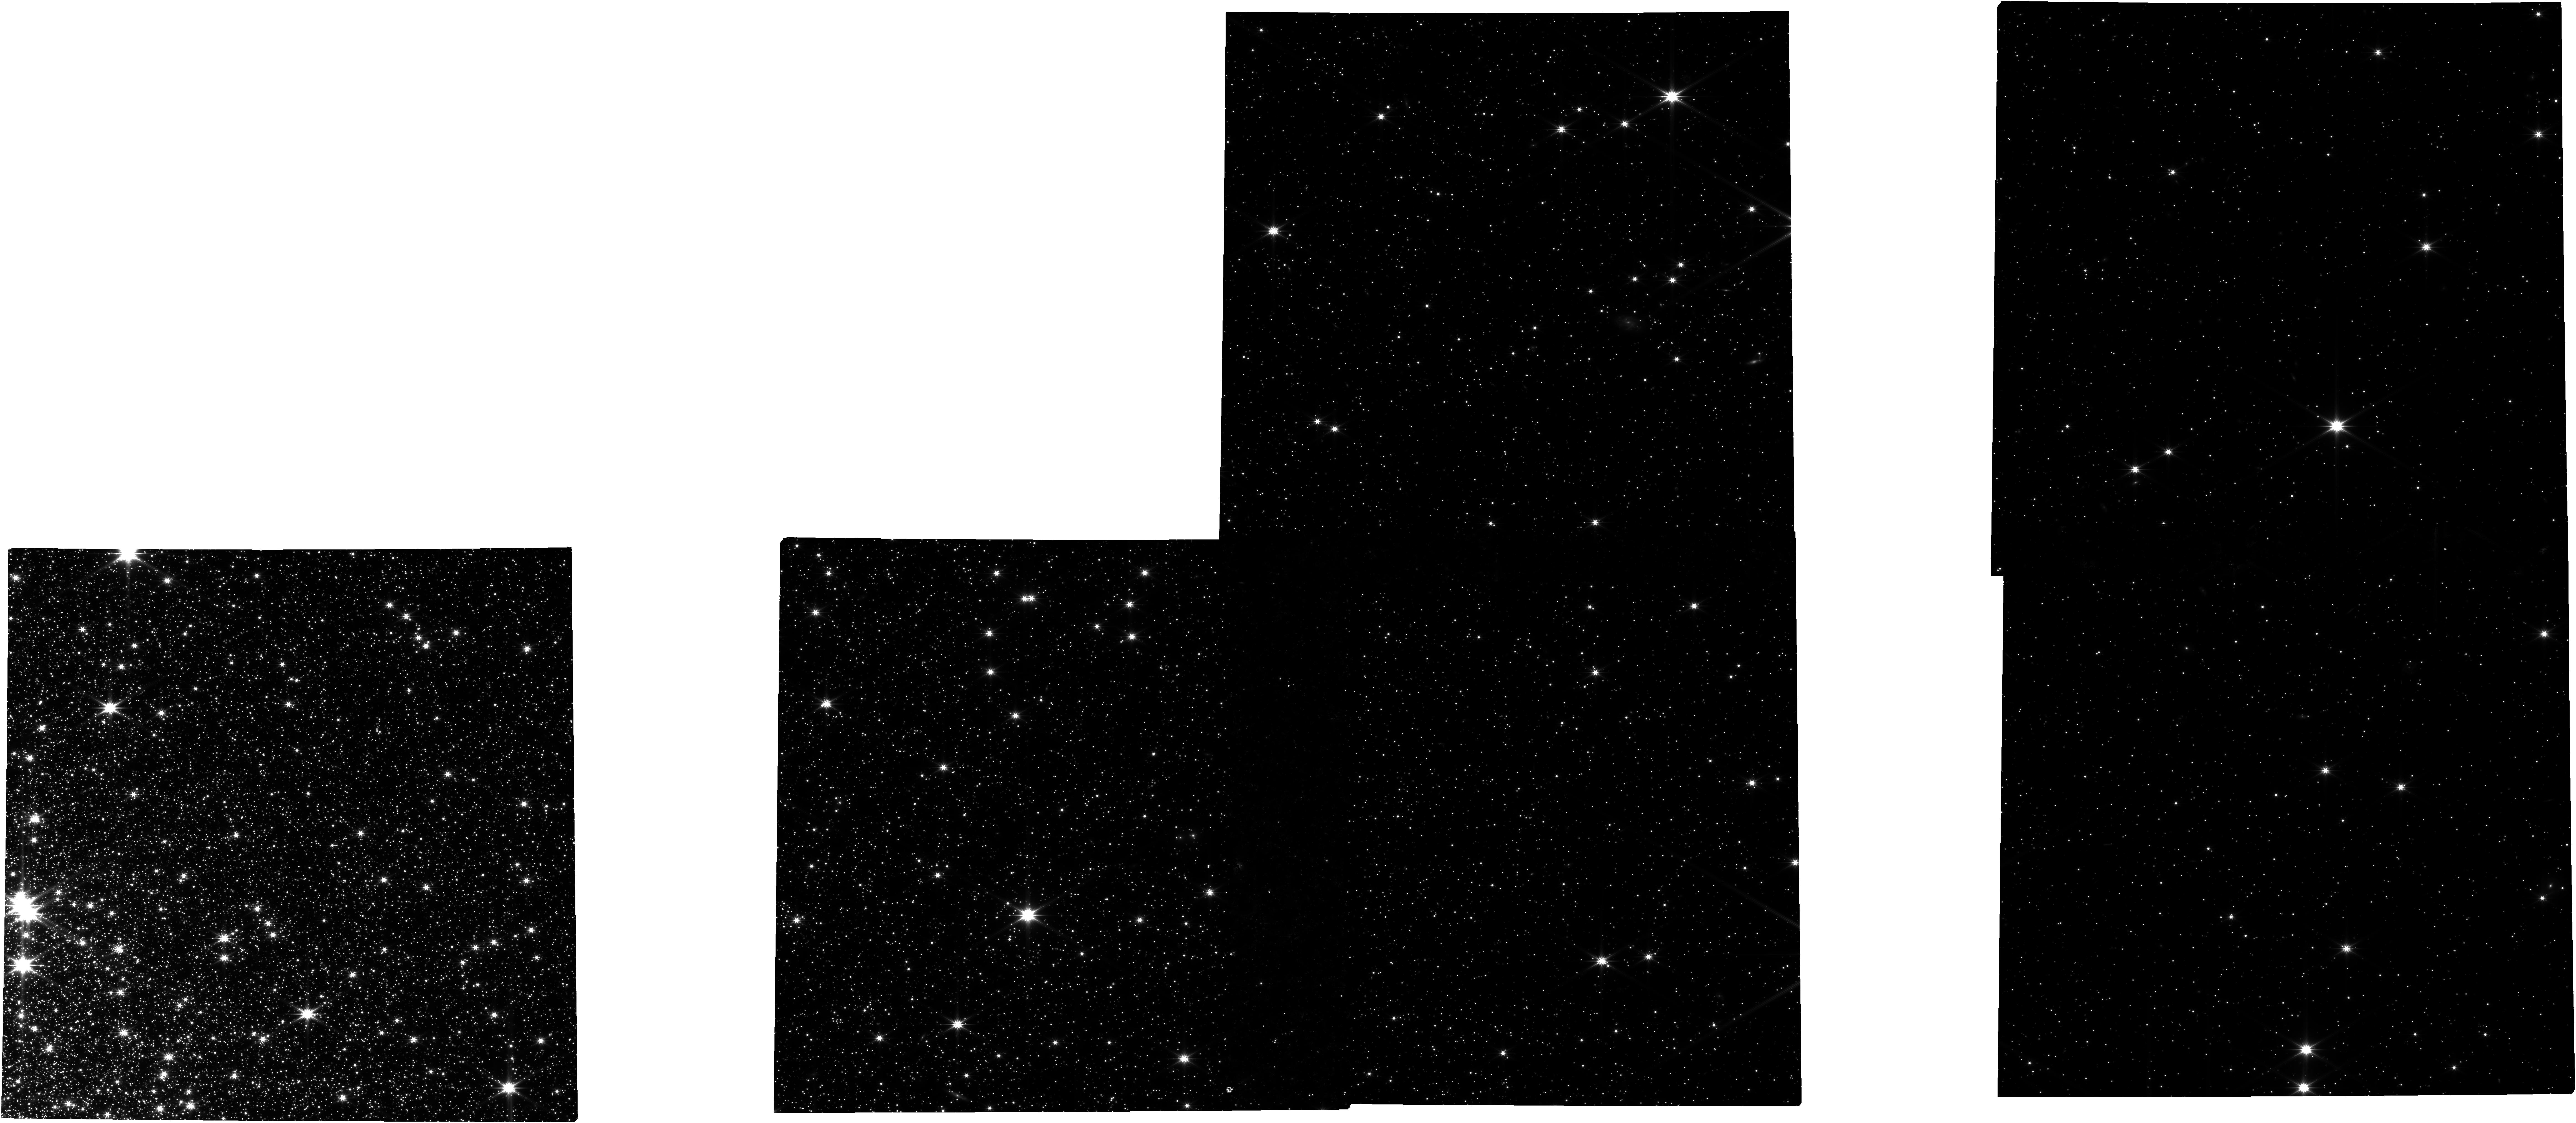
Target: NGC-104
Instrument: NIRCAM
Filter: F322W2
Exposure: 11.2 h
Observation ID: jw02559-o001_t001_nircam_clear-f322w2

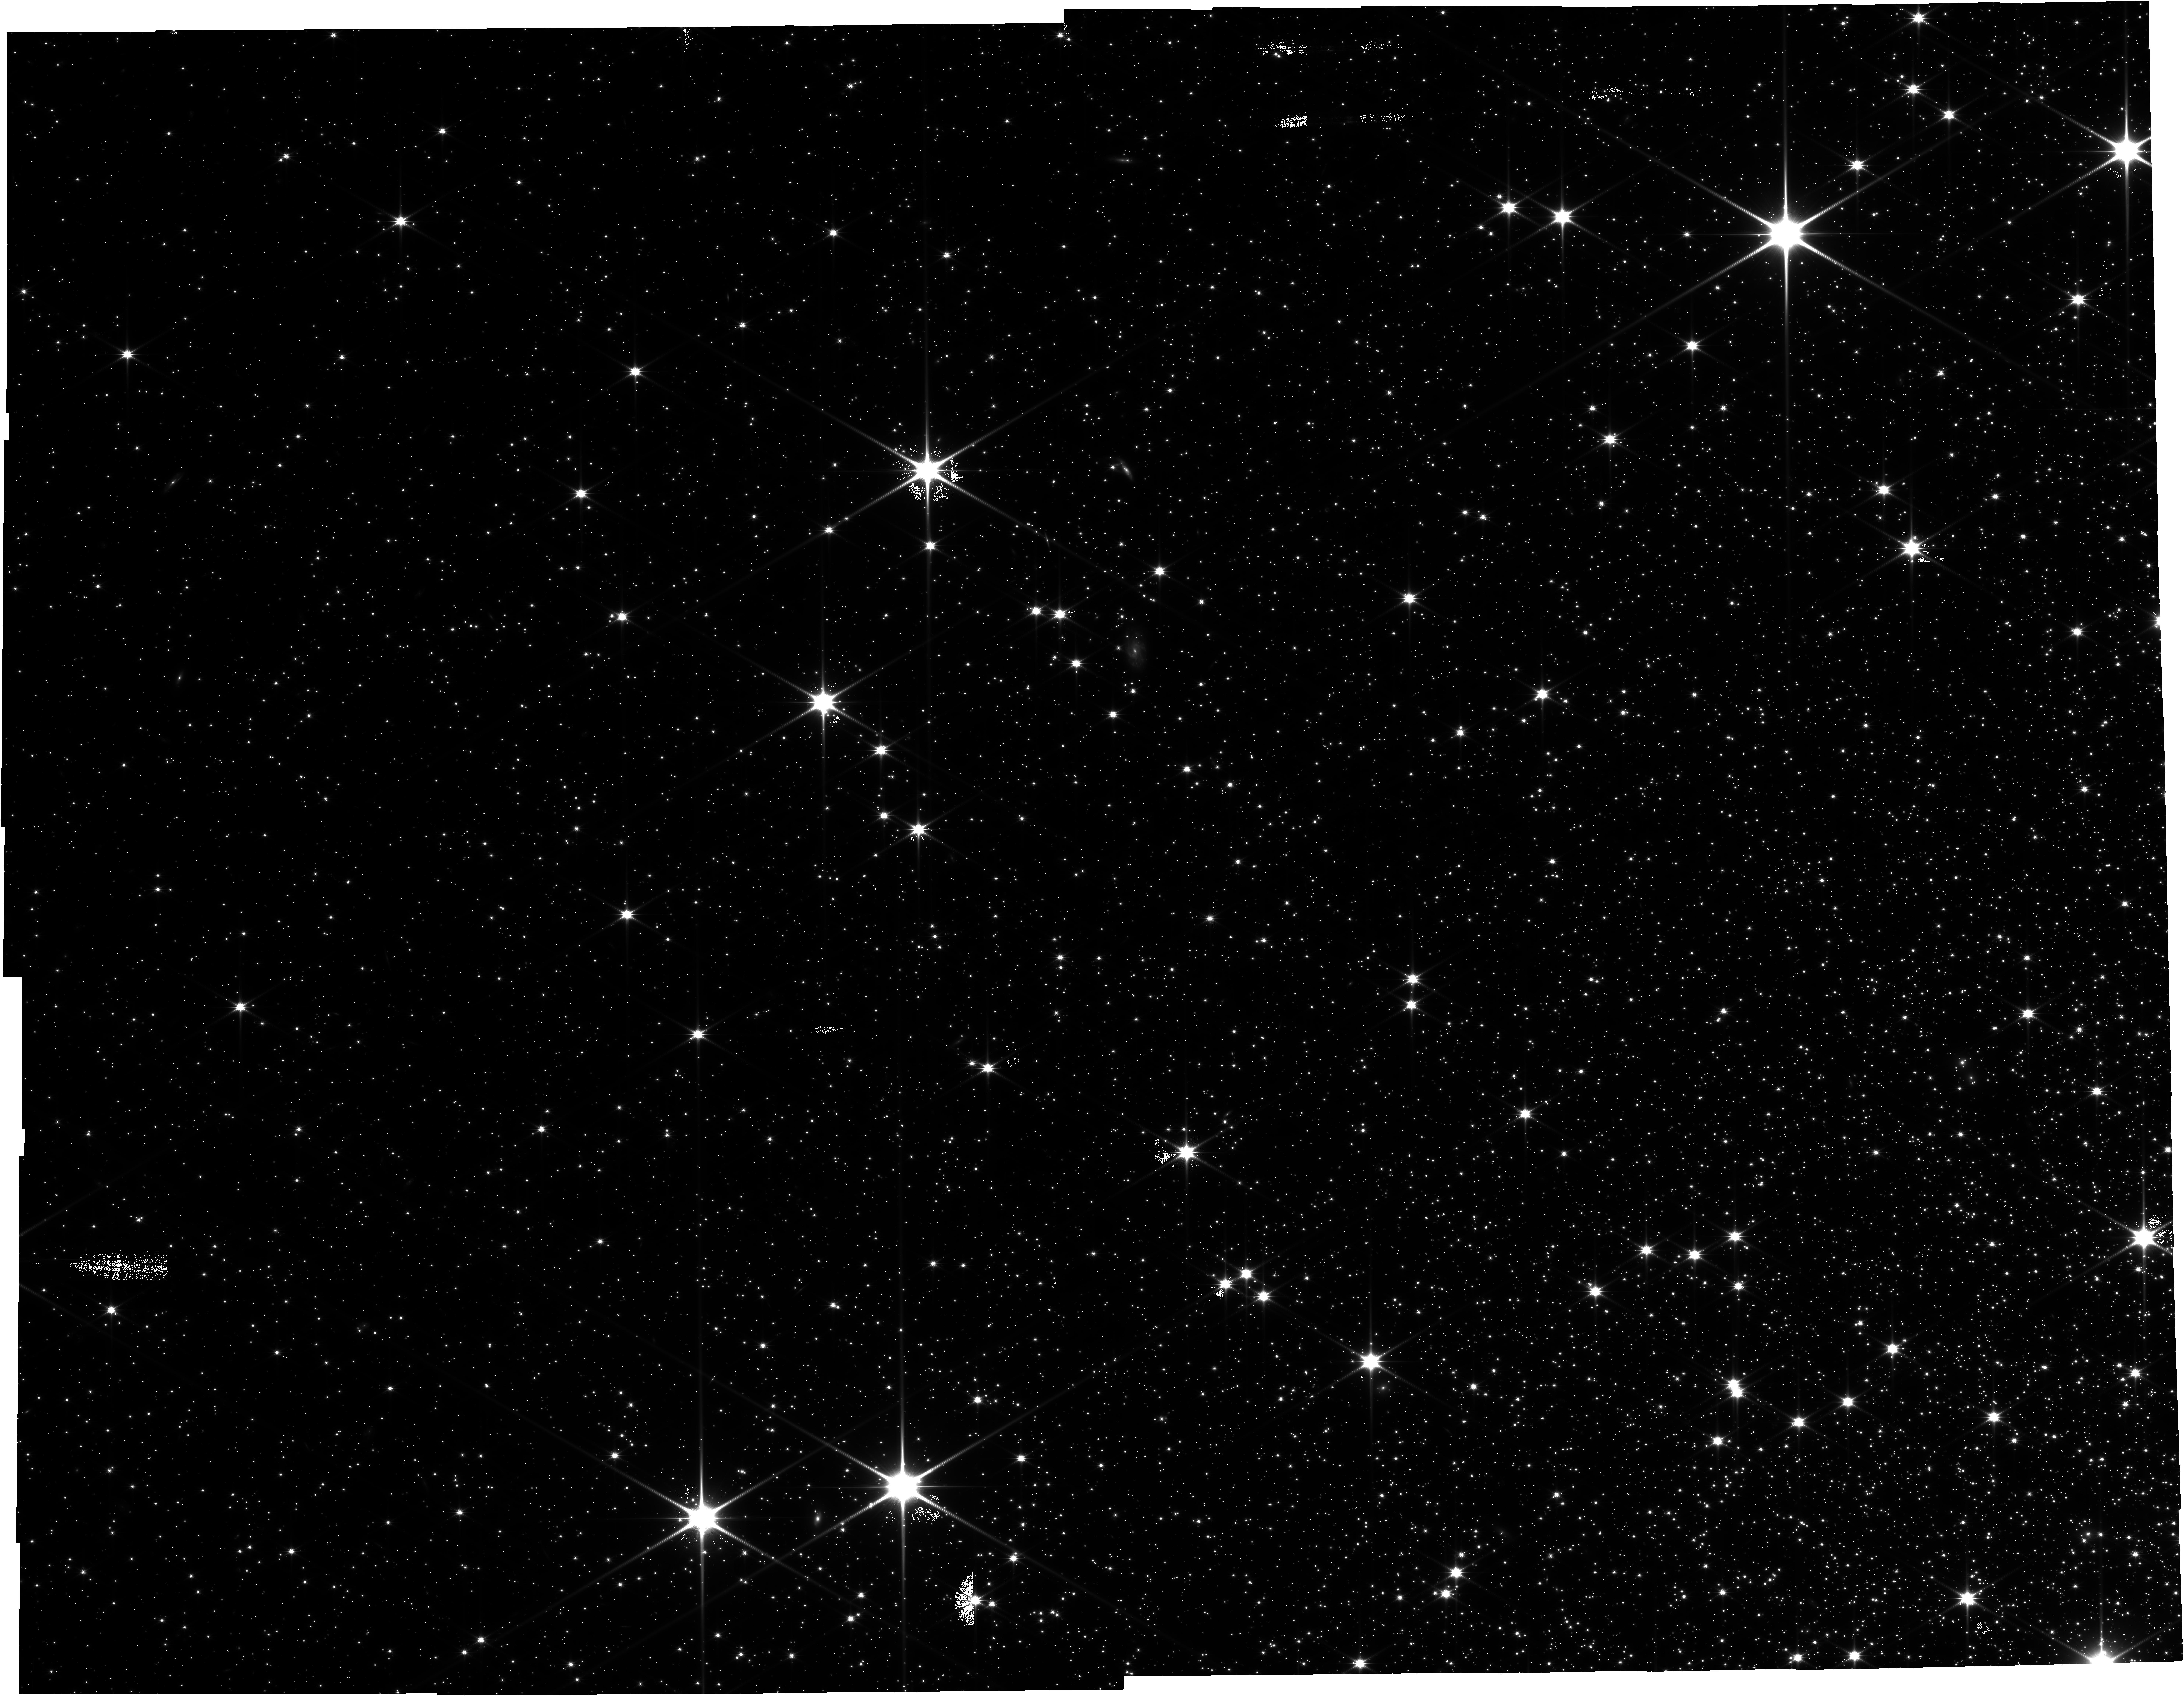
Target: NGC-104-v4
Instrument: NIRCAM
Filter: F150W2
Exposure: 3.1 h
Observation ID: jw02559-o051_t002_nircam_clear-f150w2

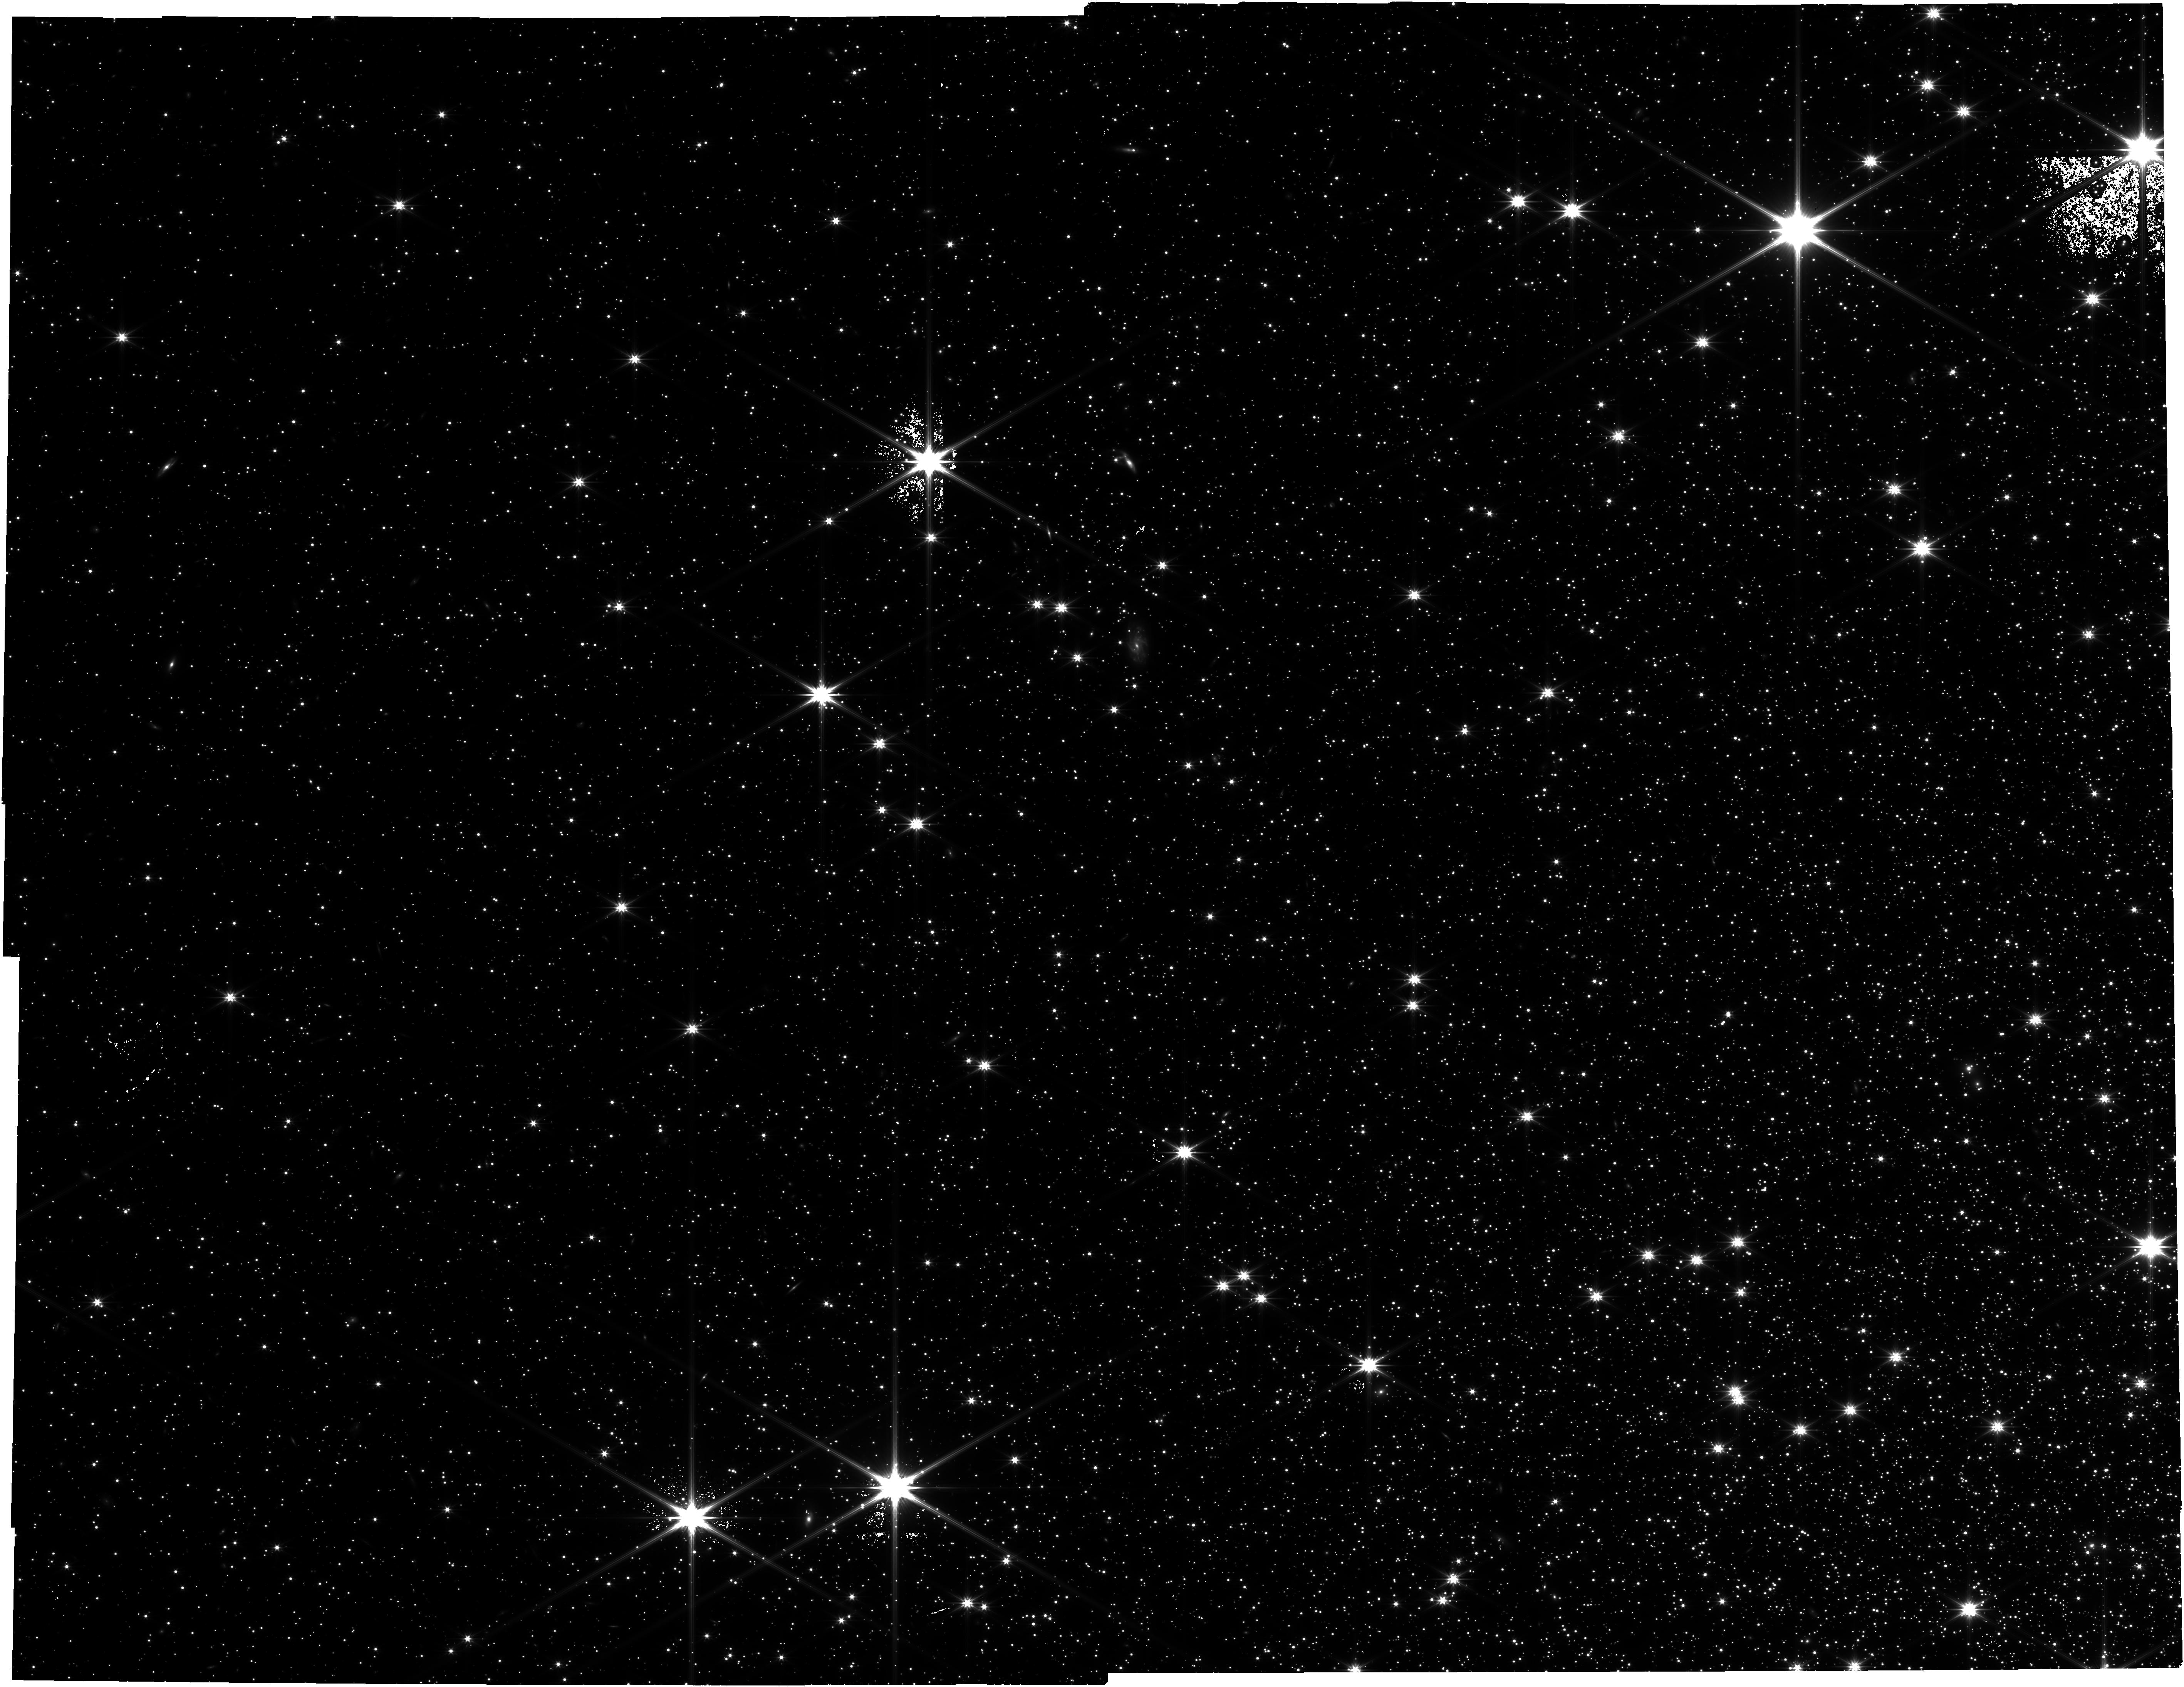
Target: NGC-104-v4
Instrument: NIRCAM
Filter: F322W2
Exposure: 3.1 h
Observation ID: jw02559-o051_t002_nircam_clear-f322w2

Brown Dwarfs, White Dwarfs and Planetary Disks in an Ancient Stellar System (PI: Caiazzo, Ilaria)

Globular clusters are the oldest assemblages of stars in our Galaxy. Their roughly coeval populations, sharing the same composition and distance from Earth, are ideal laboratories to test out theories of stellar evolution. We here propose to observe the globular cluster 47 Tucanae, one of the richest and most carefully observed clusters in our Galaxy, to observe for the first time the cooling brown dwarf sequence and to hunt for ancient planetary systems around white dwarfs. A sample of brown dwarfs that are well characterized in age, distance and metal content will help break the degeneracies that plague current brown dwarf observations and will provide an important test sample for theoretical models of these objects. Additionally, the location of the brown dwarf sequence in the JWST CMD presents a new method for estimating the age of the cluster itself. With the same observations, we will have a large sample of hot white dwarfs, between 9,500~K and 25,000~K, of which about 5\% are expected to show the presence of a debris disk if the population is similar to that of the field. On the other hand, observing the faint end of the white dwarf cooling sequence in the infrared will lead to a better understanding of atmospheric properties and systematic issues in our current models.